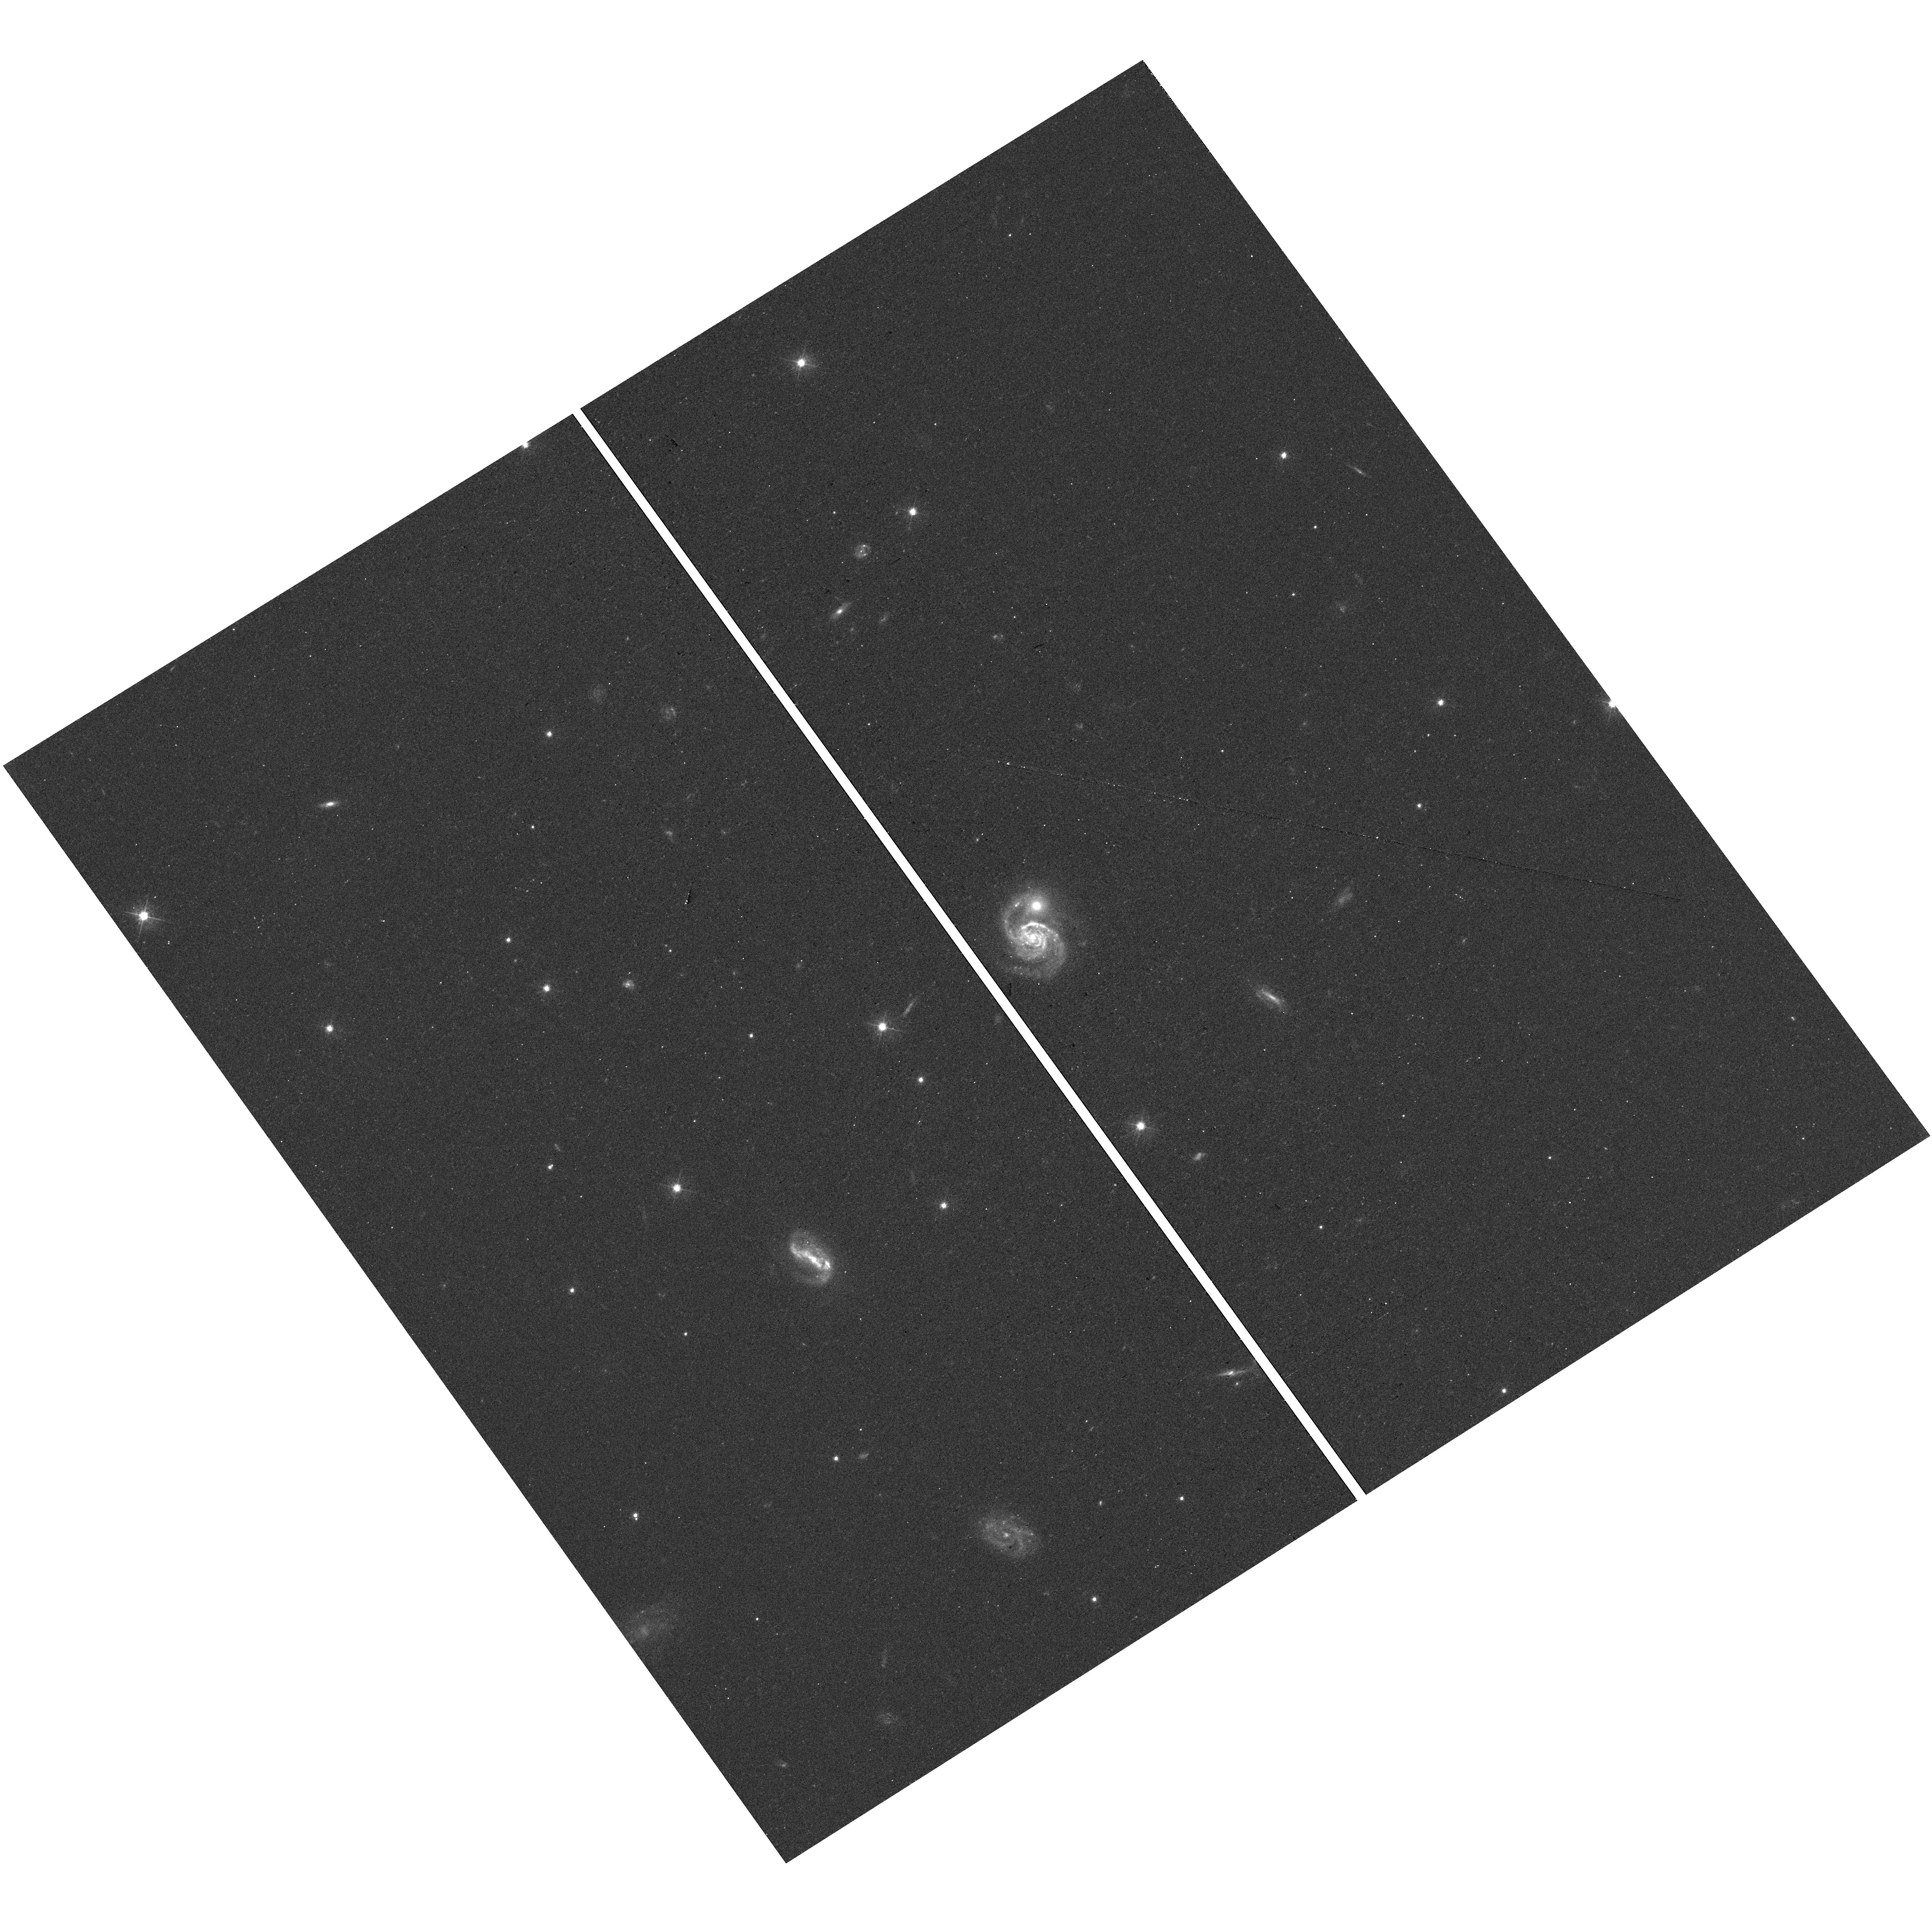
Target: SDSS-J210349.17-063006.5
Instrument: WFC3/UVIS
Filter: F475W
Exposure: 12 min
Observation ID: hst_15105_04_wfc3_uvis_f475w_idj004

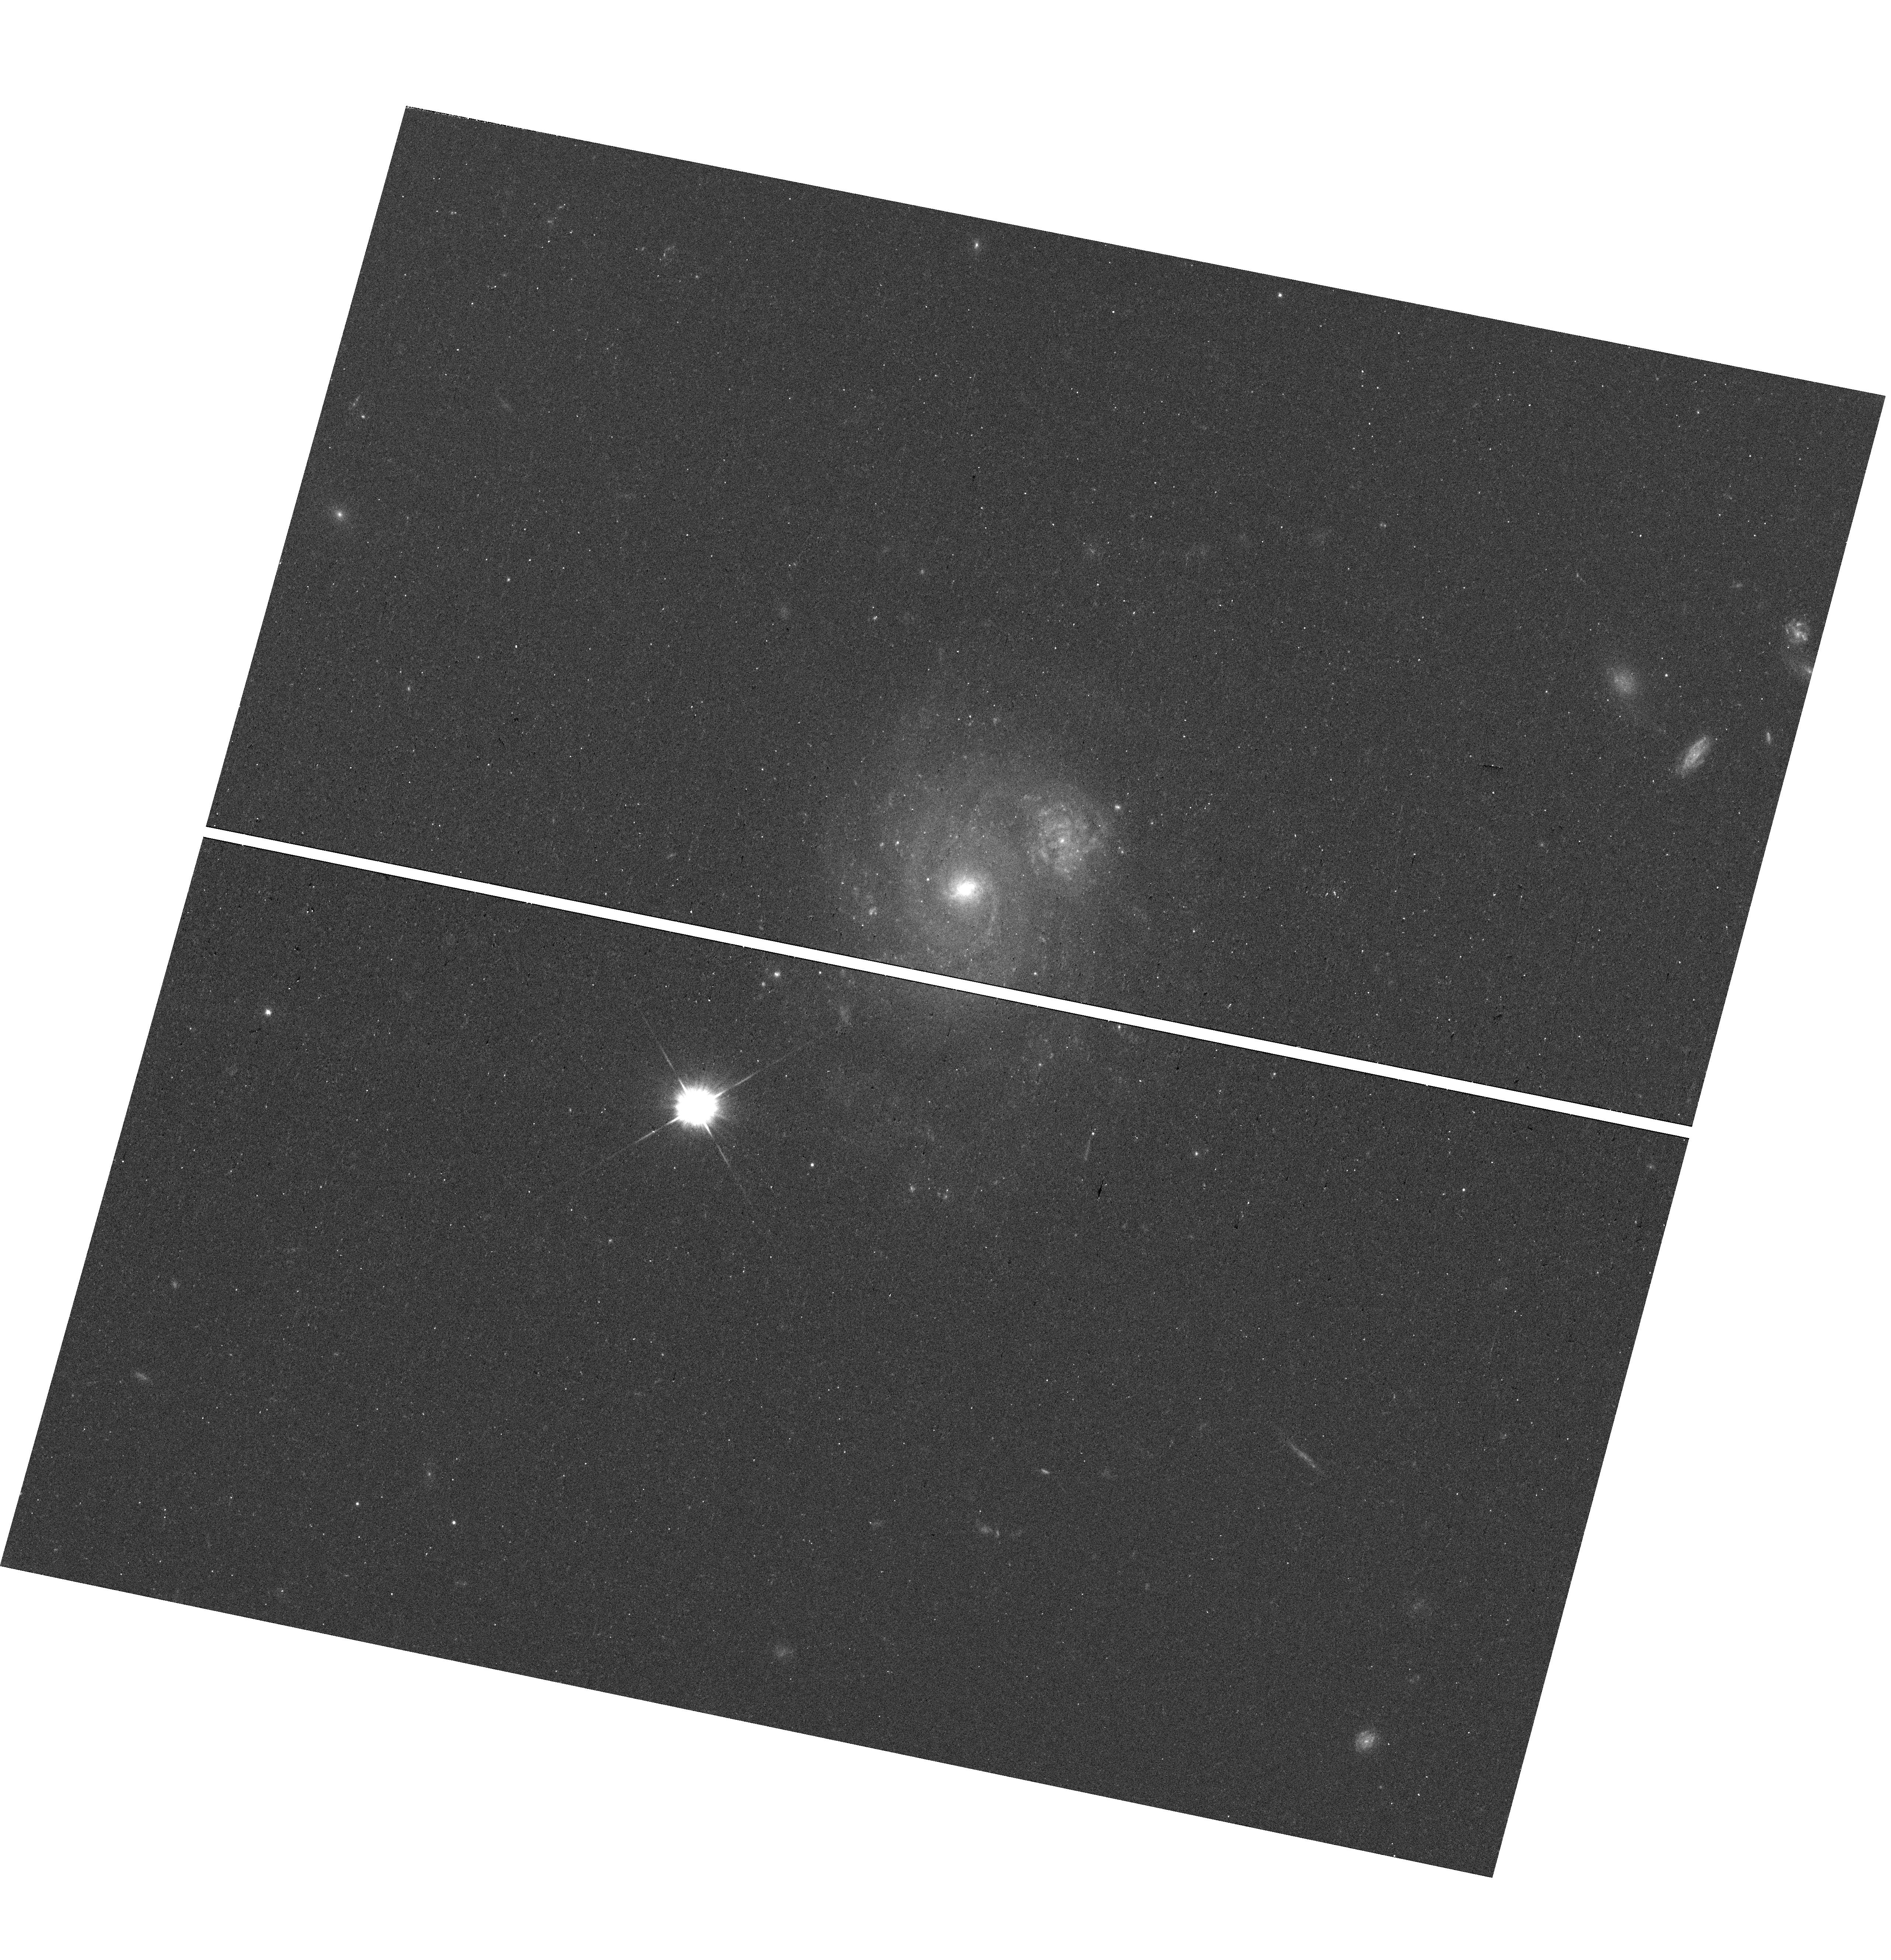
Target: SDSS-J120049.26+152704.3
Instrument: WFC3/UVIS
Filter: F475W
Exposure: 12 min
Observation ID: hst_15105_03_wfc3_uvis_f475w_idj003

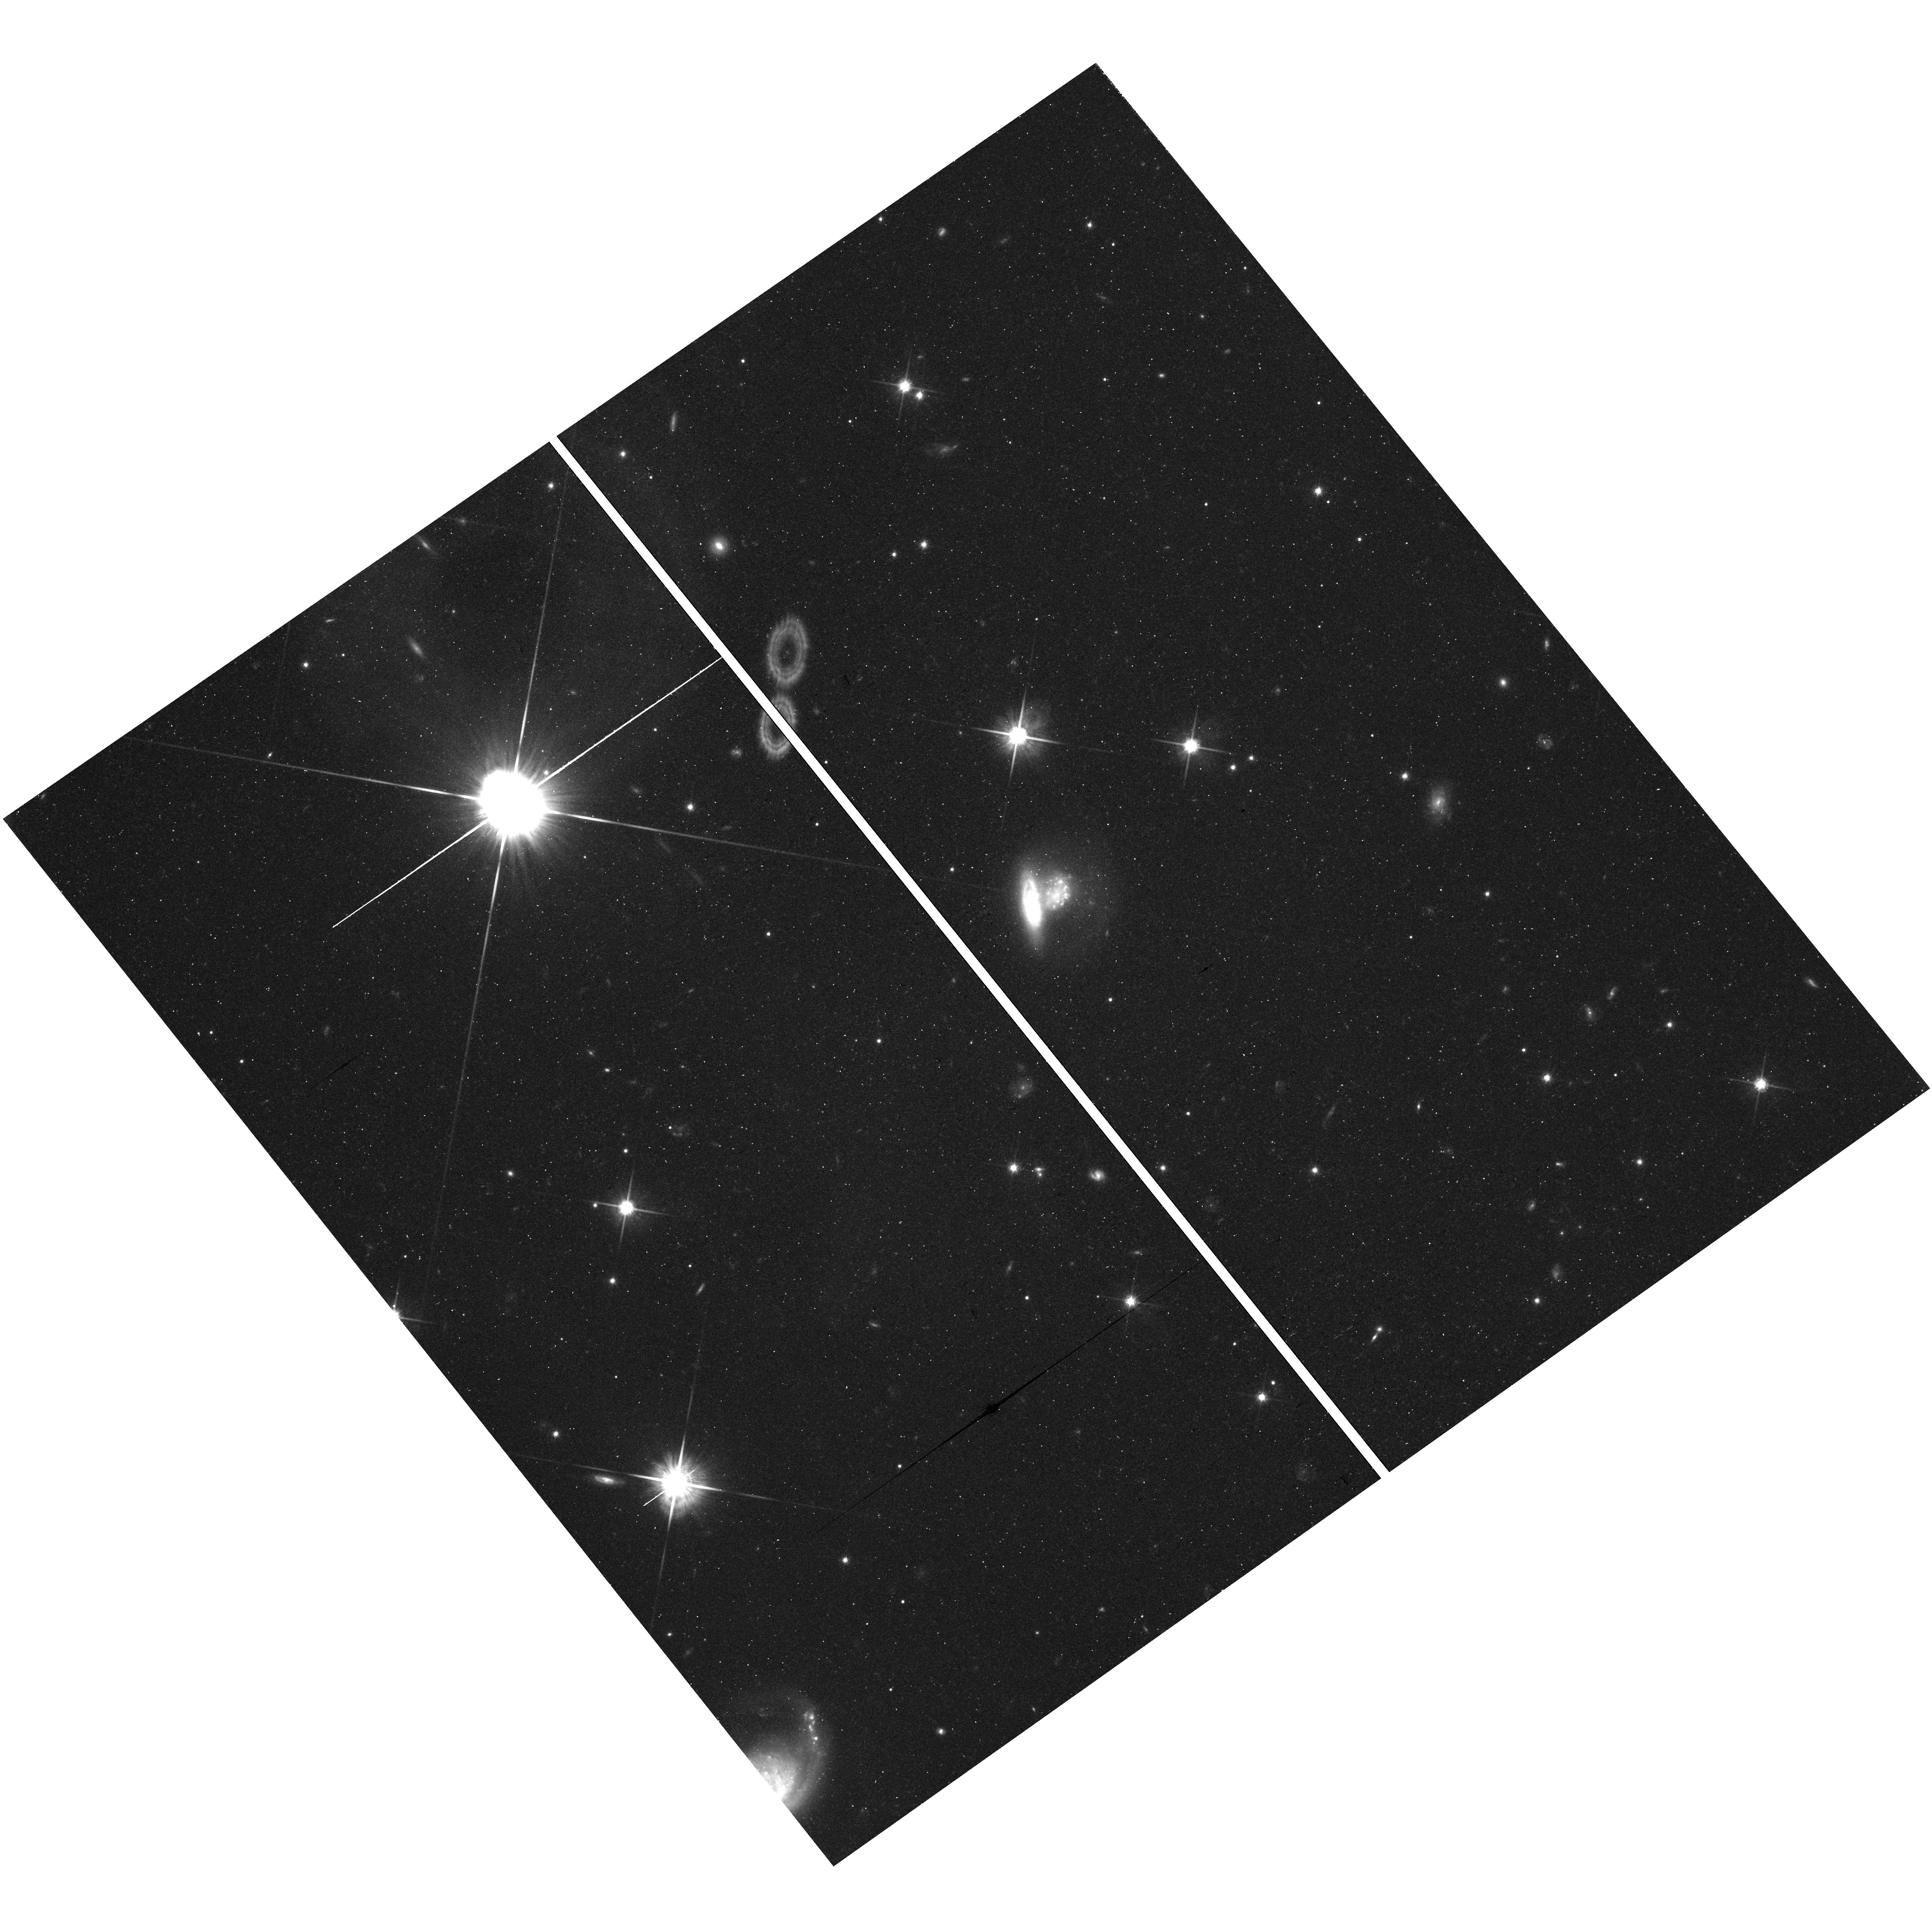
Target: SDSS-J212427.54+112506.6
Instrument: WFC3/UVIS
Filter: F814W
Exposure: 41 min
Observation ID: hst_15105_05_wfc3_uvis_f814w_idj005

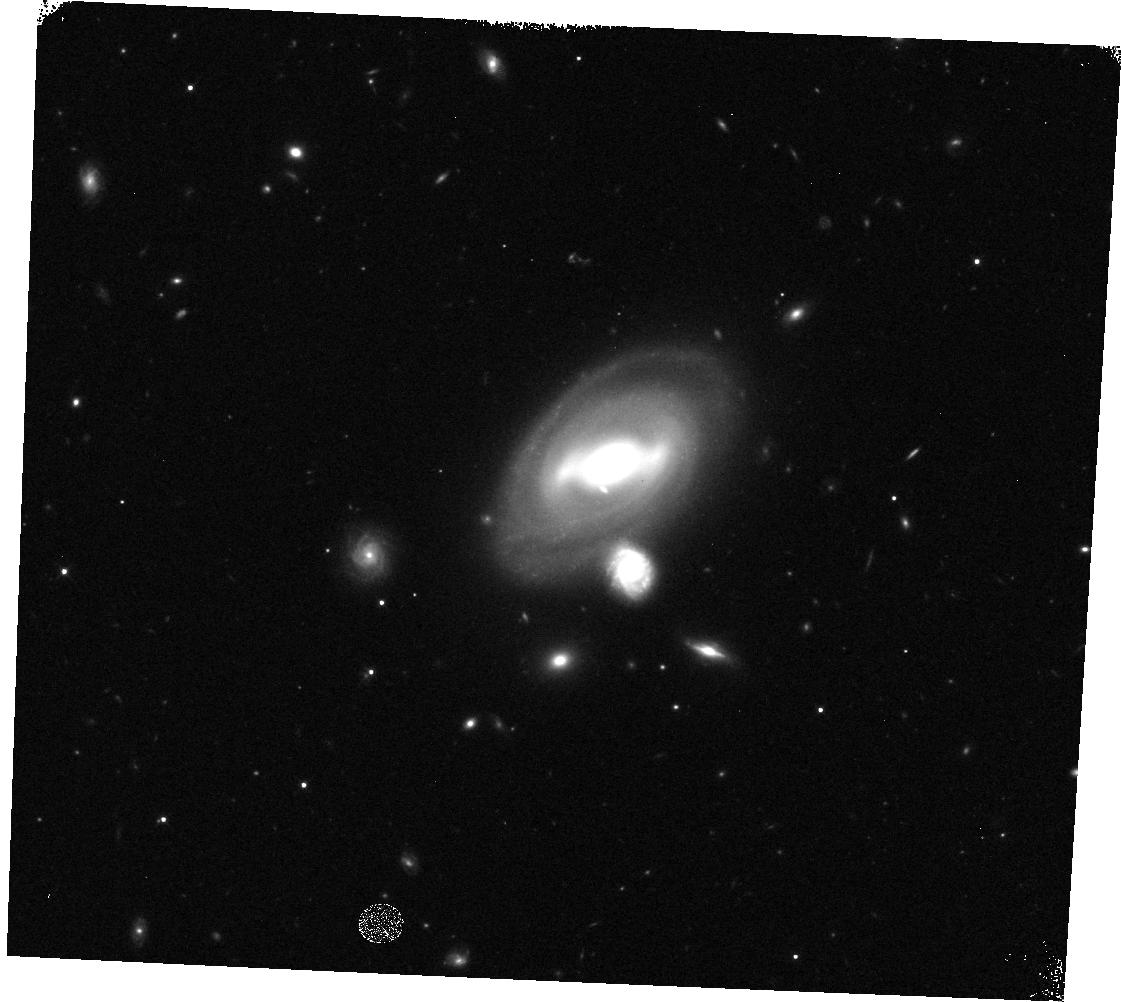
Target: SDSS-J151923.14+203233.6
Instrument: WFC3/IR
Filter: F125W
Exposure: 4 min
Observation ID: hst_15105_02_wfc3_ir_f125w_idj002

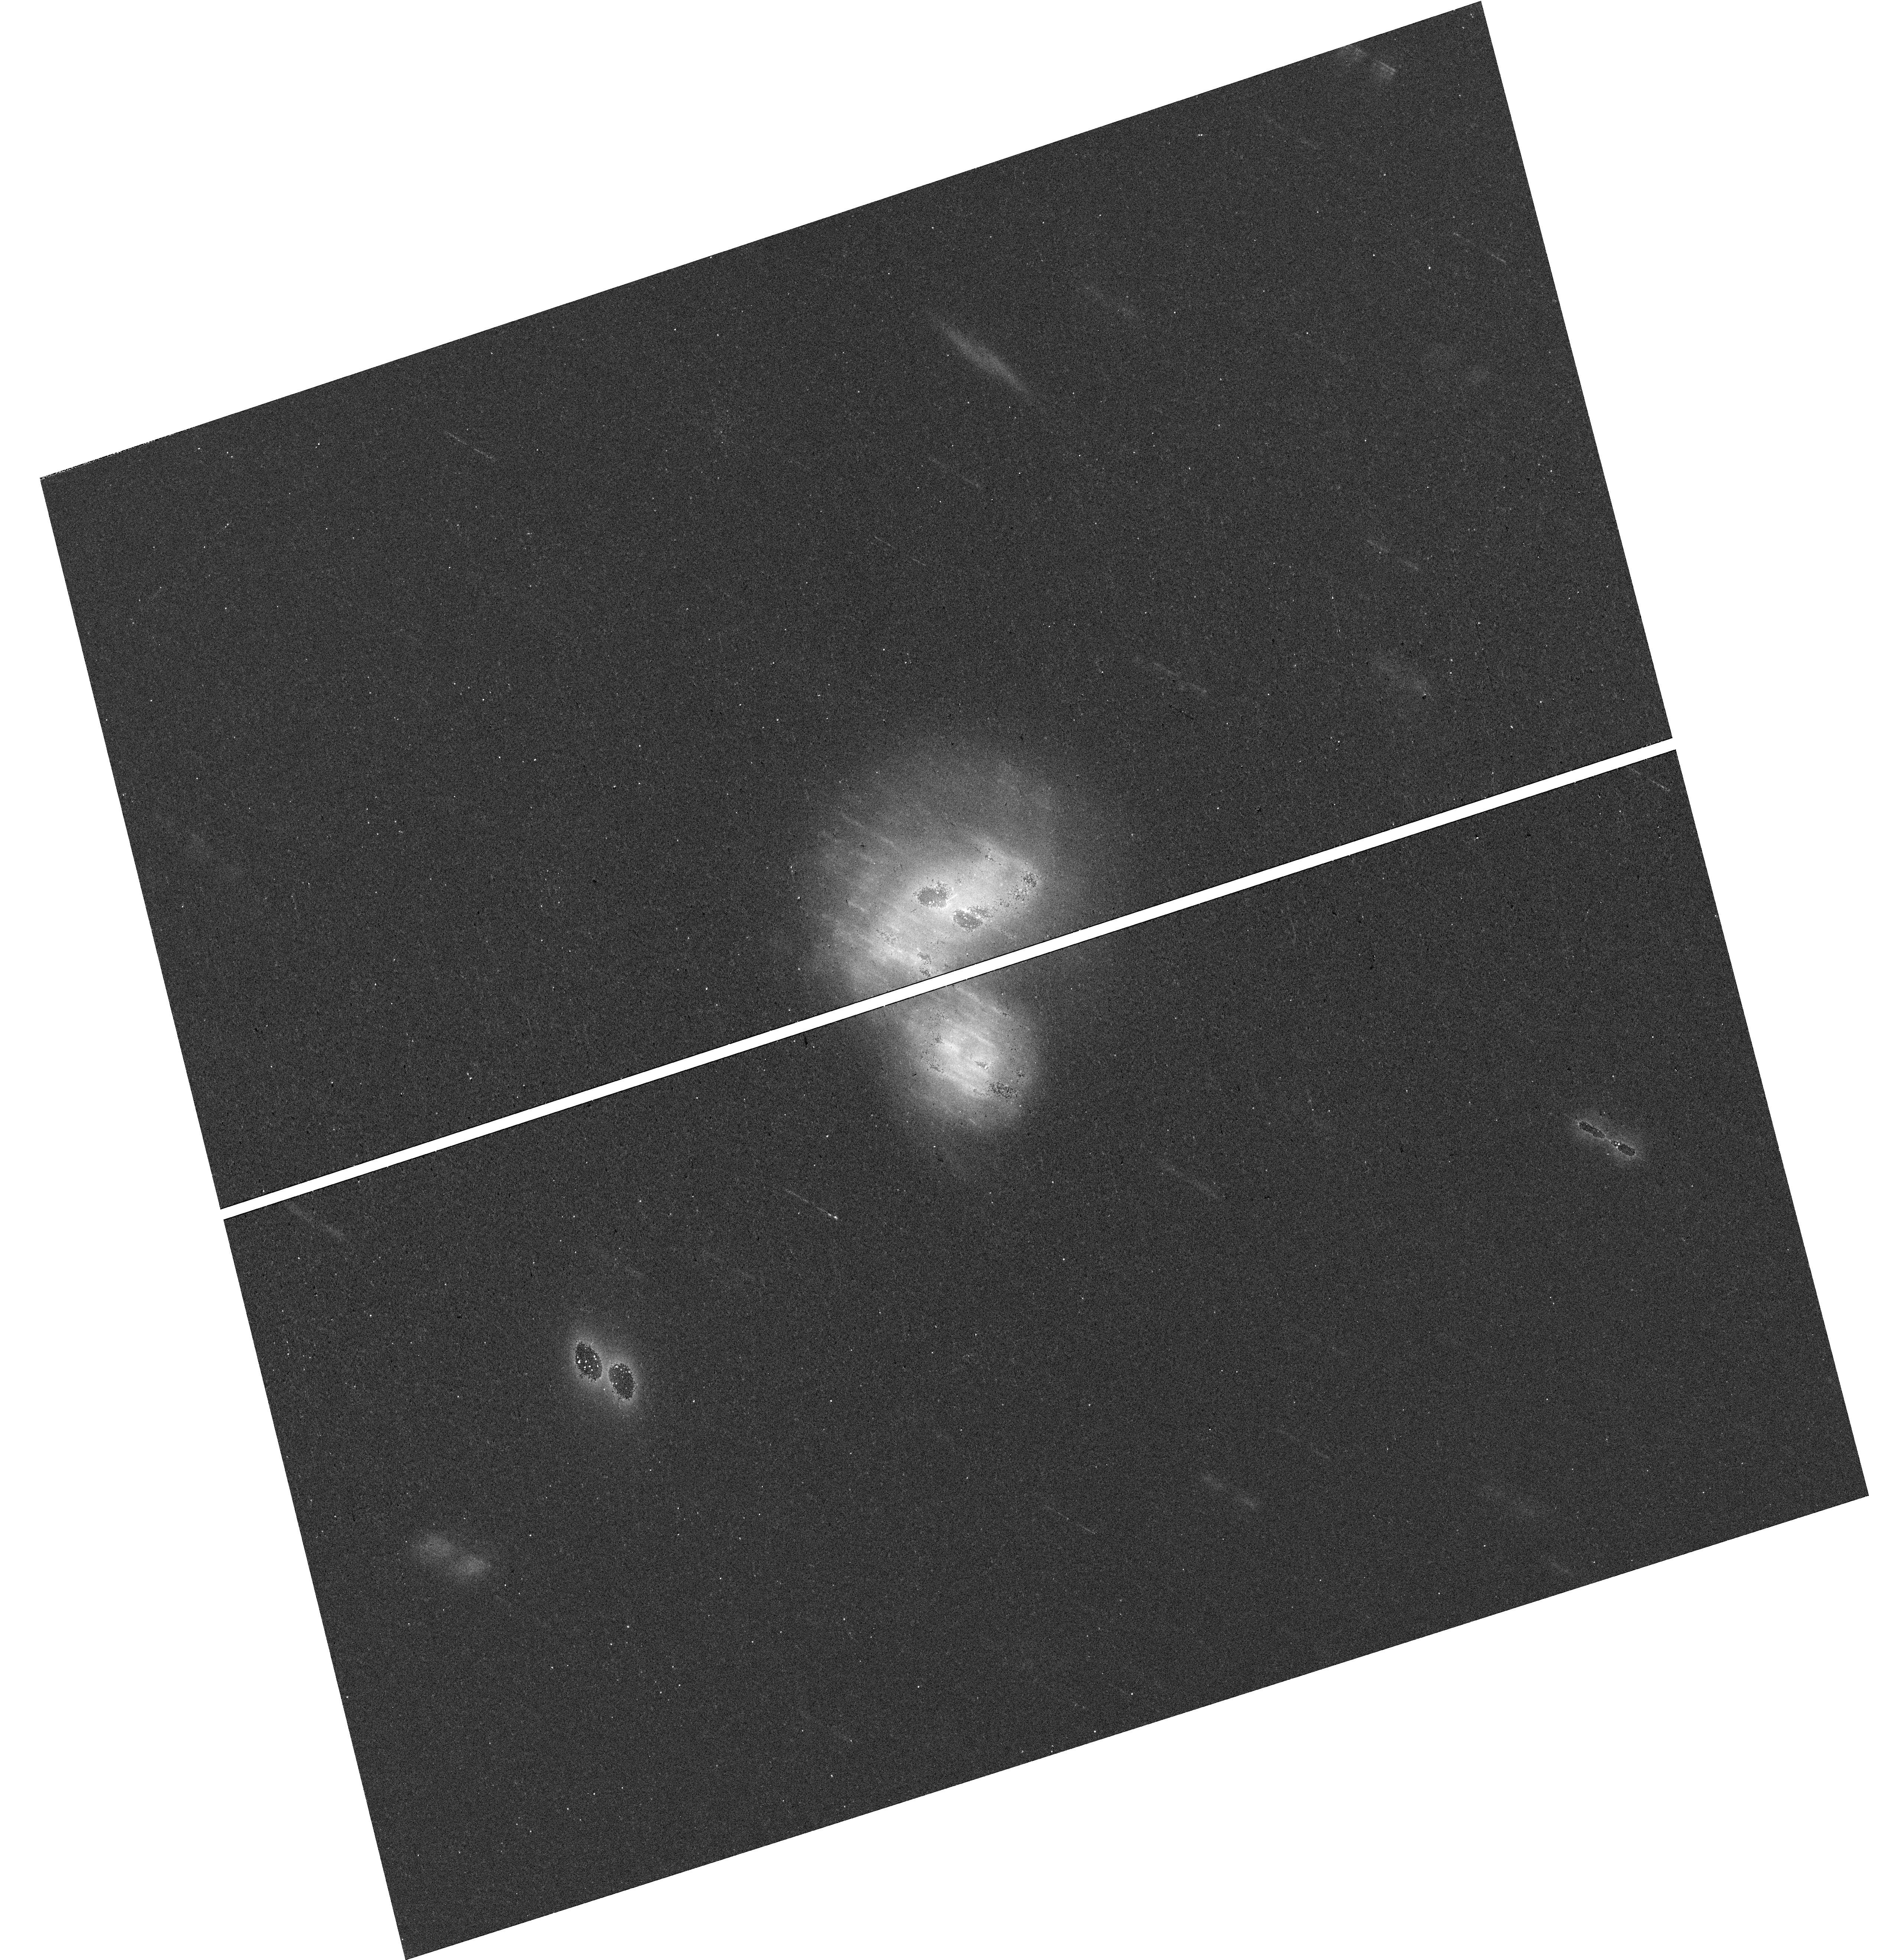
Target: SDSS-J132921.43+372450.4
Instrument: WFC3/UVIS
Filter: F475W
Exposure: 13 min
Observation ID: hst_15105_01_wfc3_uvis_f475w_idj001

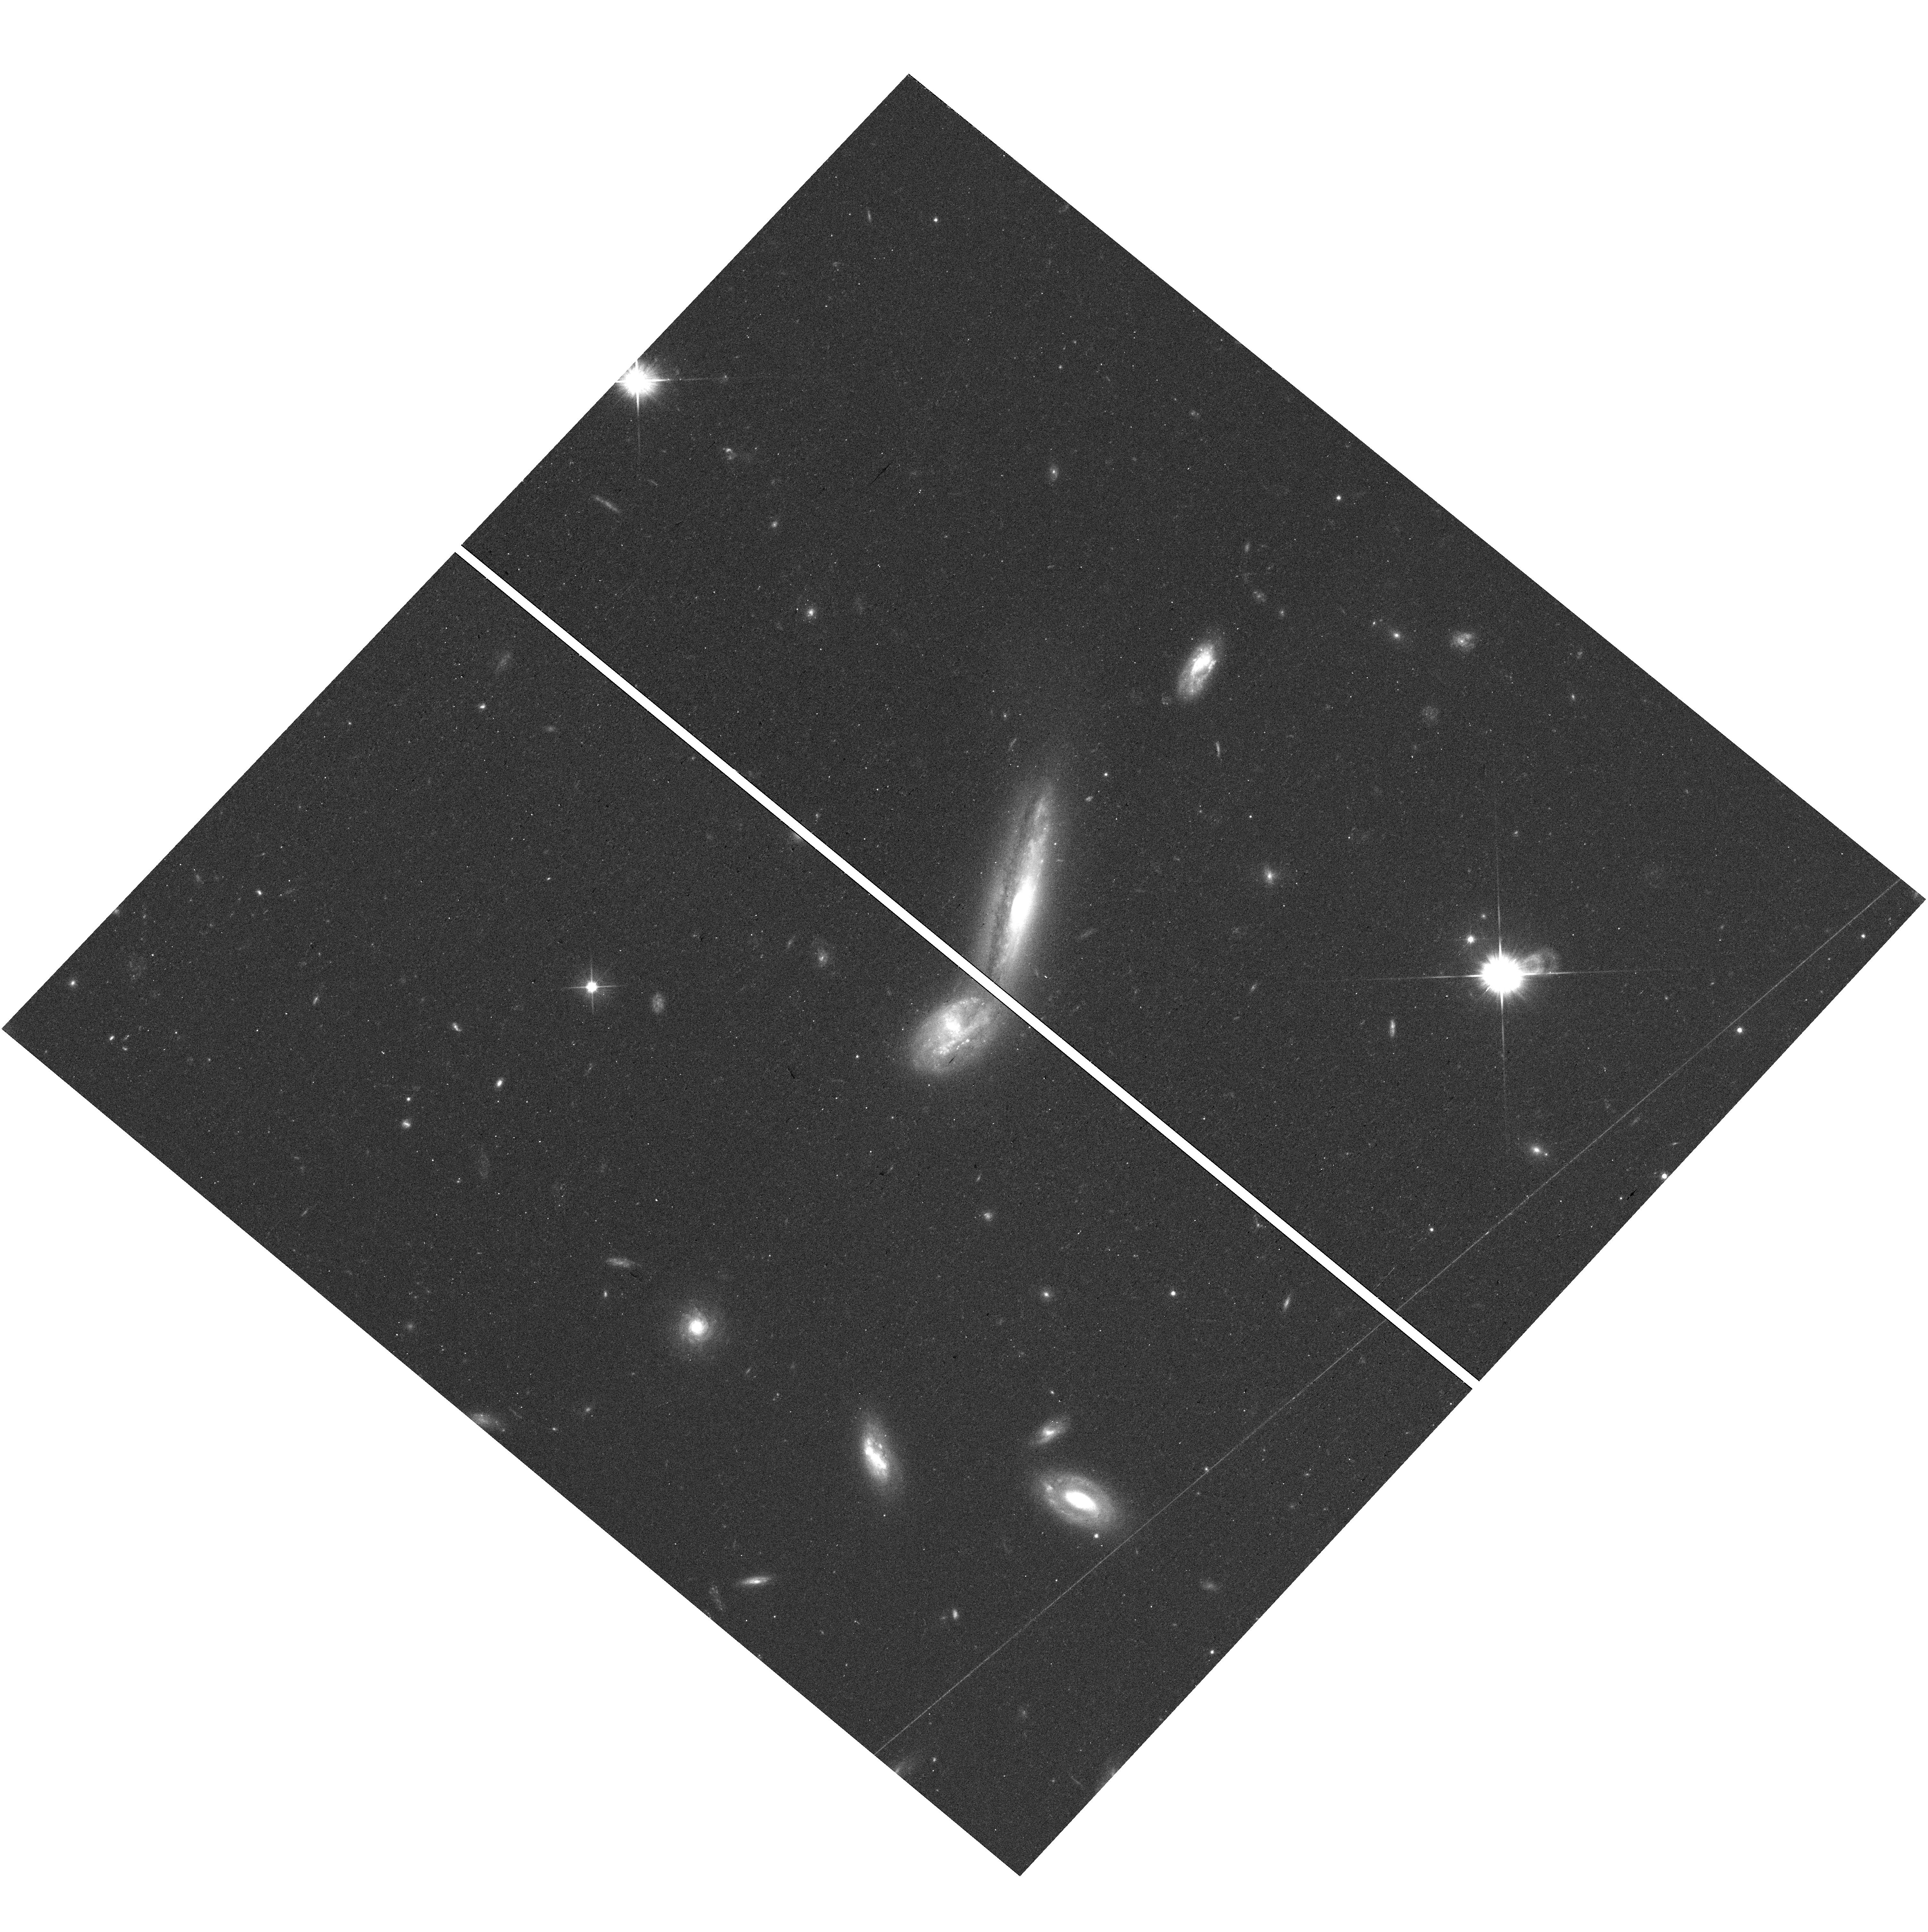
Target: SDSS-J232332.63+131538.3
Instrument: WFC3/UVIS
Filter: F606W
Exposure: 12 min
Observation ID: hst_15105_06_wfc3_uvis_f606w_idj006

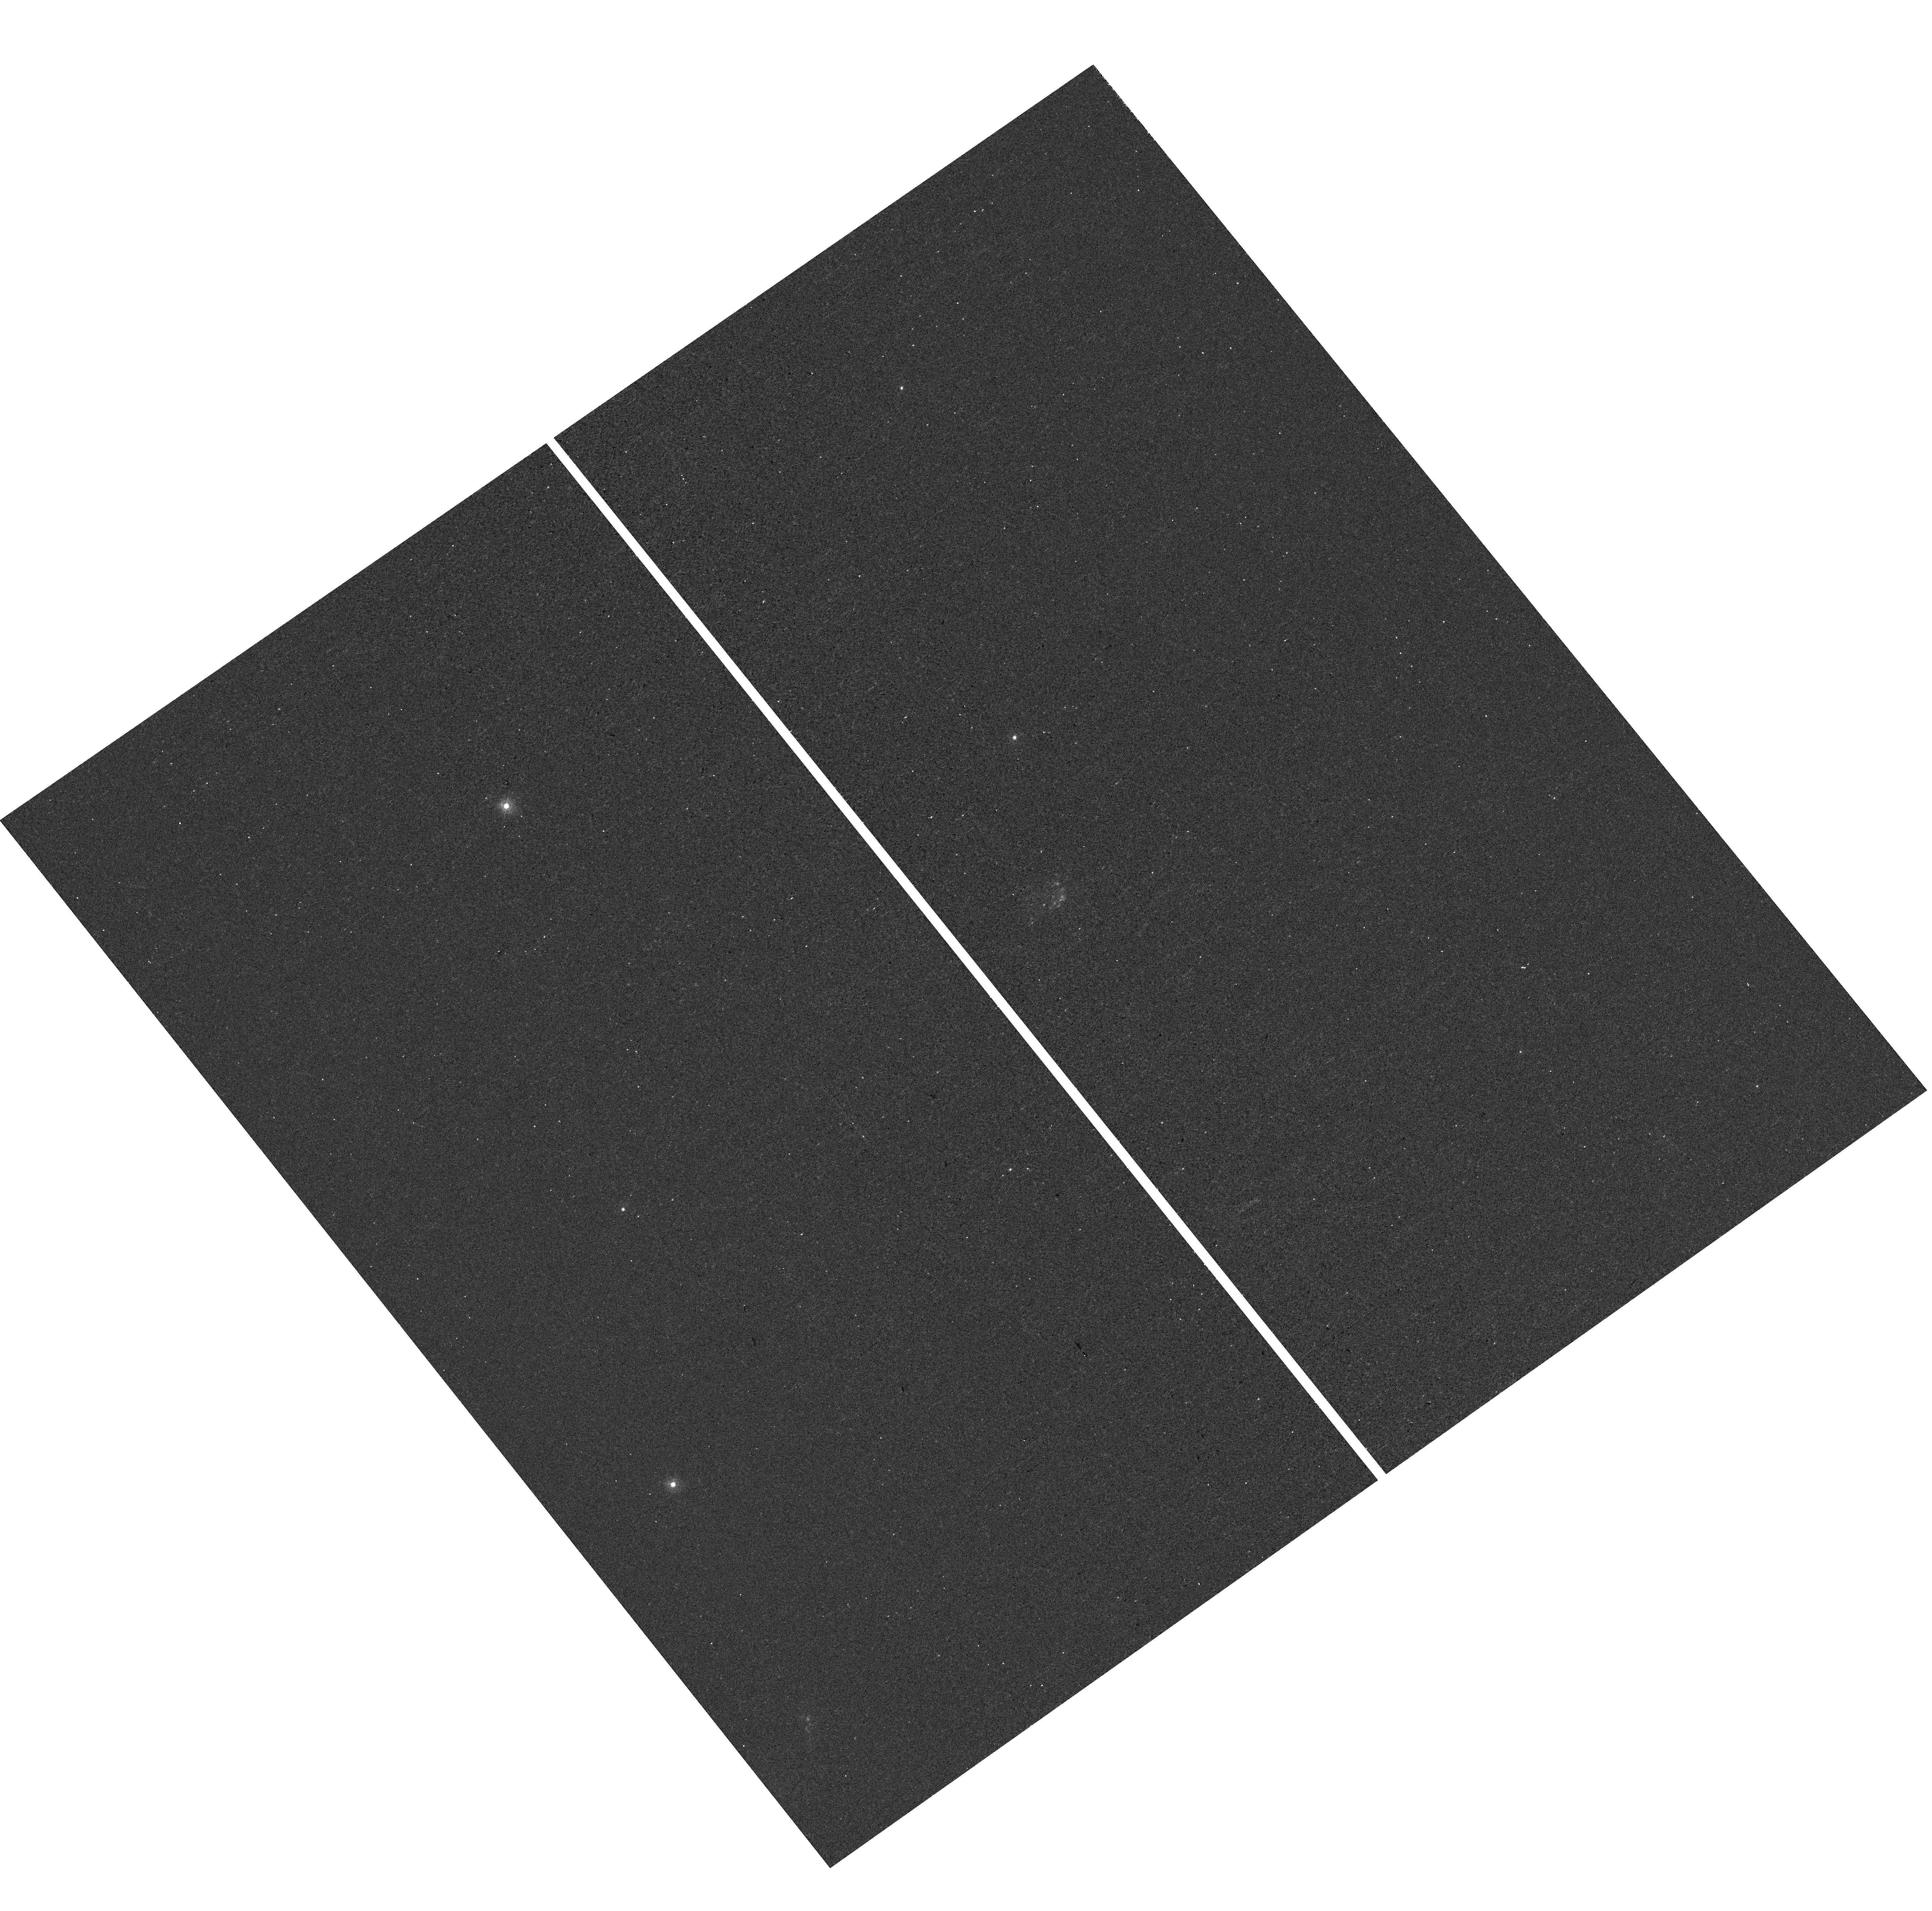
Target: SDSS-J212427.54+112506.6
Instrument: WFC3/UVIS
Filter: F275W
Exposure: 12 min
Observation ID: hst_15105_05_wfc3_uvis_f275w_idj005

Dusty Dwarfs Galaxies Occulting A Bright Background Spiral (PI: Holwerda, Benne Willem)

The role of dust in shaping the spectral energy distributions of low mass disk galaxies remains poorly understood. Recent results from the Herschel Space Observatory imply that dwarf galaxies contain large amounts of cool (T~20K) dust, coupled with very modest optical extinctions. These seemingly contradictory conclusions may be resolved if dwarfs harbor a variety of dust geometries, e.g., dust at larger galactocentric radii or in quiescent dark clumps. We propose HST observations of six truly occulting dwarf galaxies drawn from the Galaxy Zoo catalog of silhouetted galaxy pairs. Confirmed, true occulting dwarfs are rare as most low-mass disks in overlap are either close satellites or do not have a confirmed redshift. Dwarf occulters are the key to determining the spatial extent of dust, the small scale structure introduced by turbulence, and the prevailing dust attenuation law. The recent spectroscopic confirmation of bona-fide low mass occulting dwarfs offers an opportunity to map dust in these with HST. What is the role of dust in the SED of these dwarf disk galaxies? With shorter feedback scales, how does star-formation affect their morphology and dust composition, as revealed from their attenuation curve? The resolution of HST allows us to map the dust disks down to the fine scale structure of molecular clouds and multi-wavelength imaging maps the attenuation curve and hence dust composition in these disks. We therefore ask for 2 orbits on each of 6 dwarf galaxies in F275W, F475W, F606W, F814W and F125W to map dust from UV to NIR to constrain the attenuation curve.